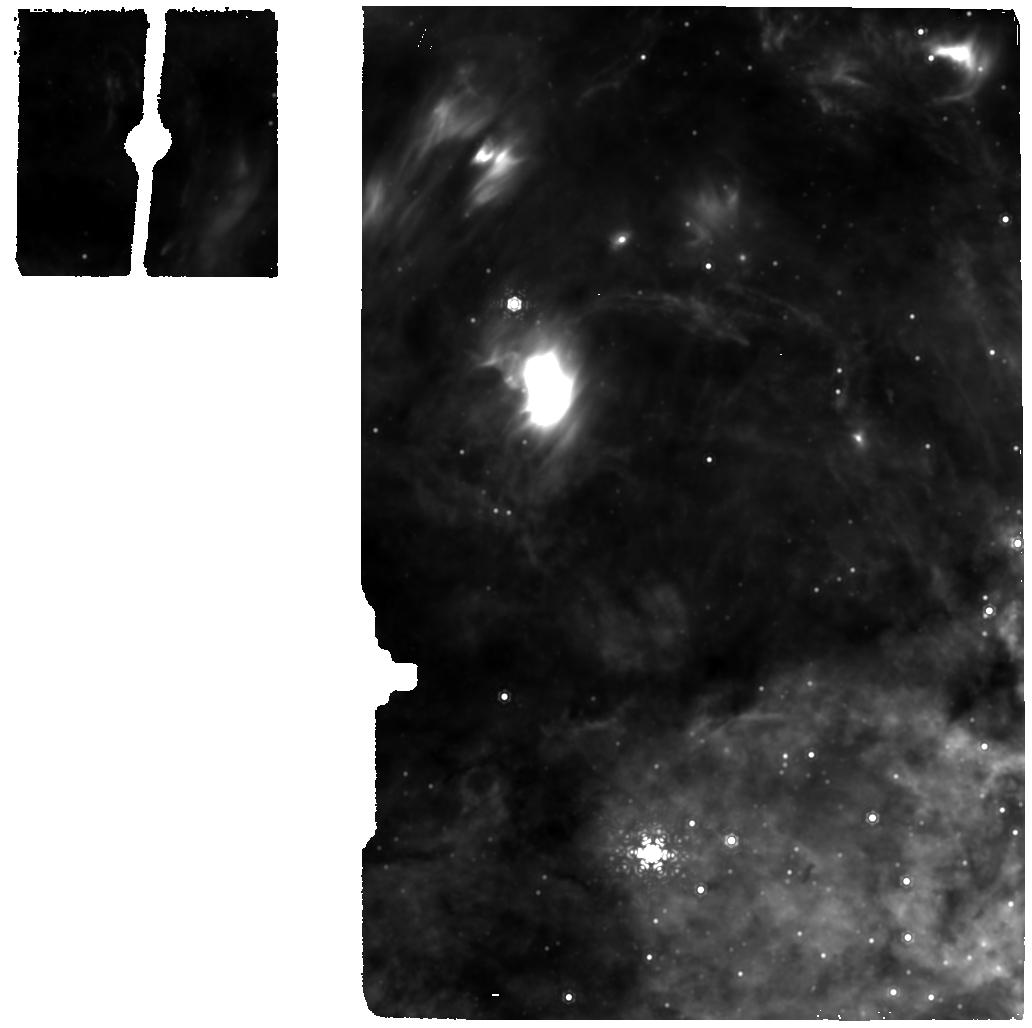
Target: MIRI-GC-BCKGR-1. Instrument: MIRI. Filter: F1130W. Exposure: 4 min. Observation ID: jw01266-o004_t004_miri_f1130w

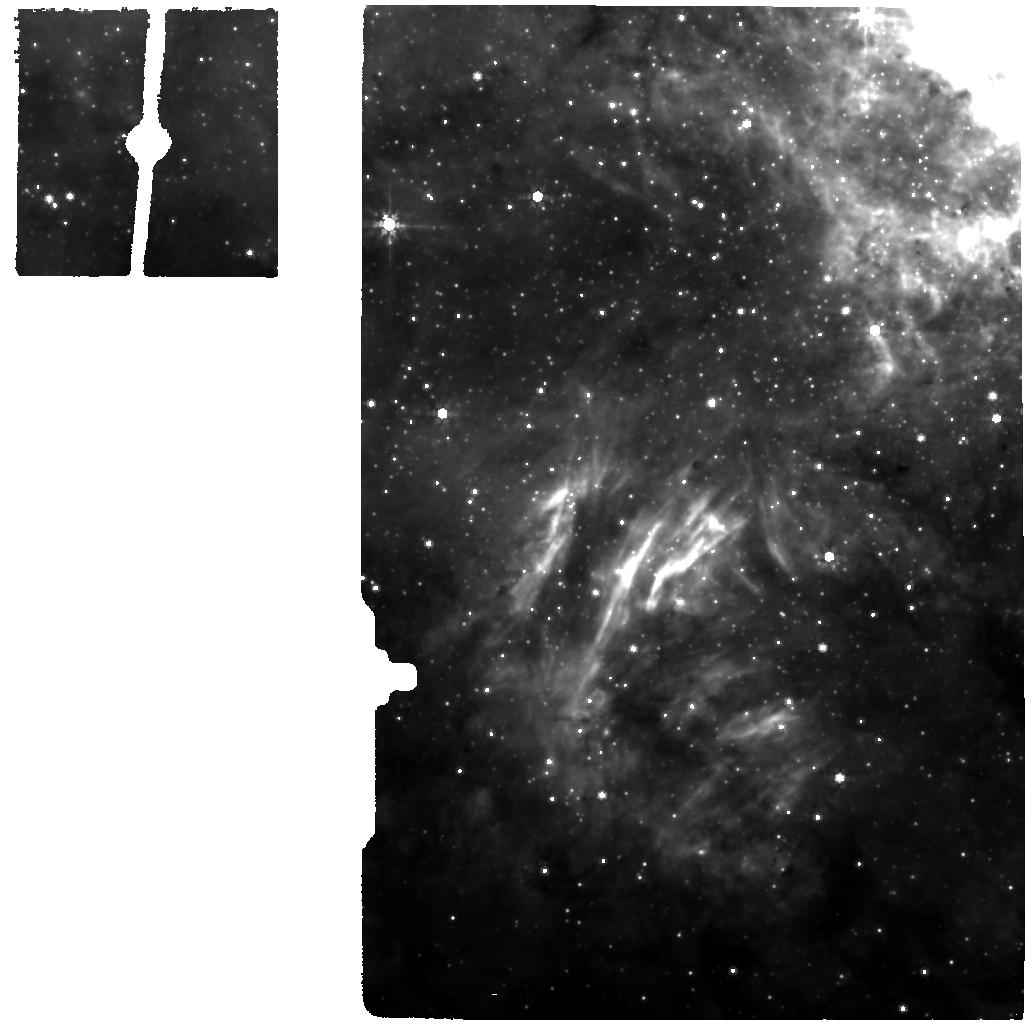
Target: GC-MIRI. Instrument: MIRI. Filter: F770W. Exposure: 9 min. Observation ID: jw01266-o009_t002_miri_f770w

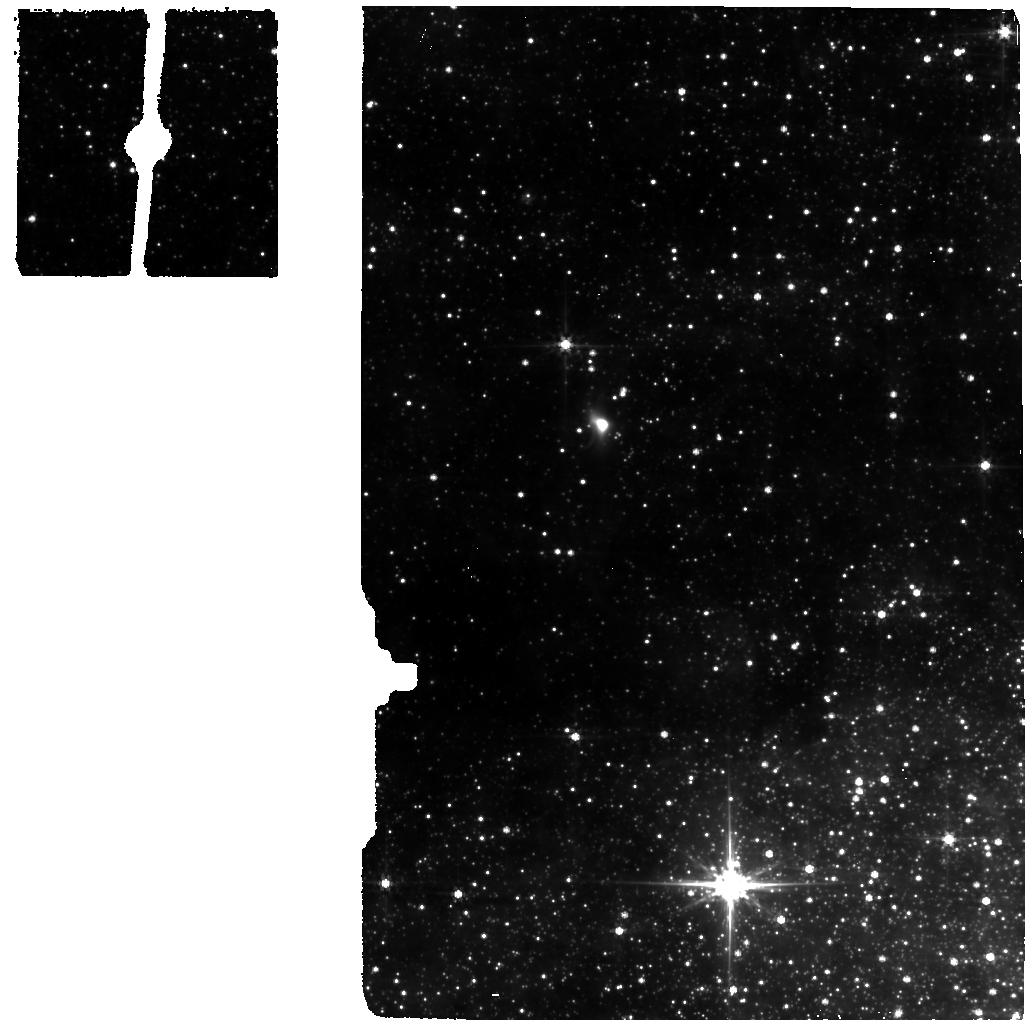
Target: MIRI-GC-BCKGR-1. Instrument: MIRI. Filter: F560W. Exposure: 4 min. Observation ID: jw01266-o008_t004_miri_f560w

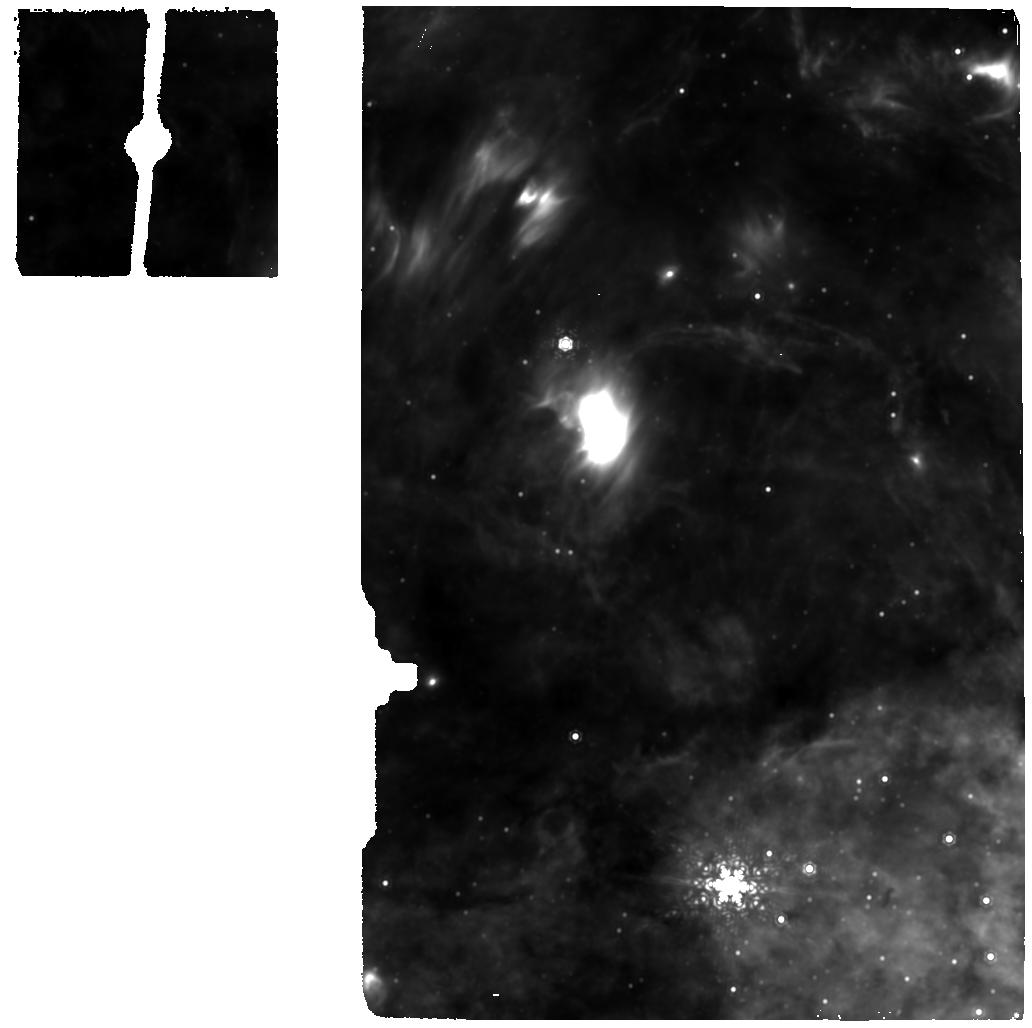
Target: MIRI-GC-BCKGR-1. Instrument: MIRI. Filter: F1130W. Exposure: 4 min. Observation ID: jw01266-o008_t004_miri_f1130w

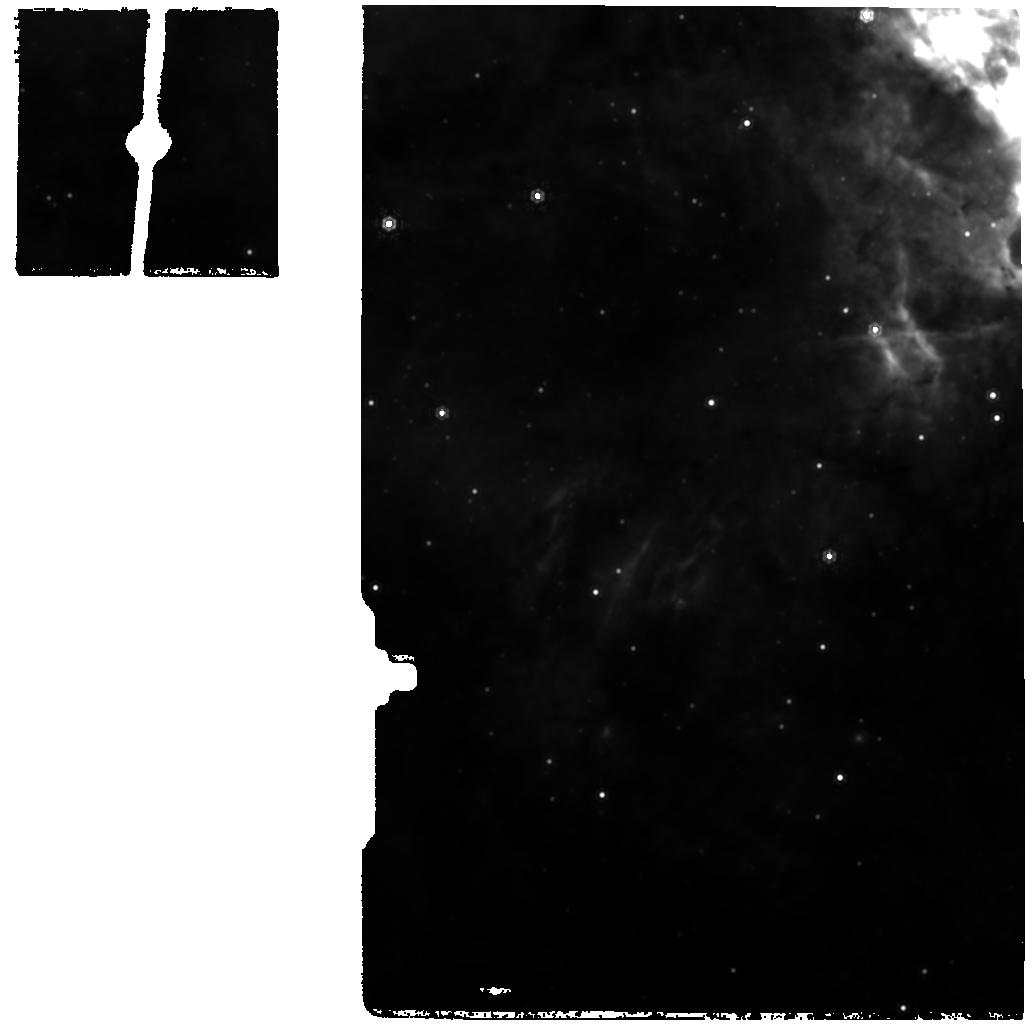
Target: GC-MIRI. Instrument: MIRI. Filter: F1130W. Exposure: 9 min. Observation ID: jw01266-o009_t002_miri_f1130w

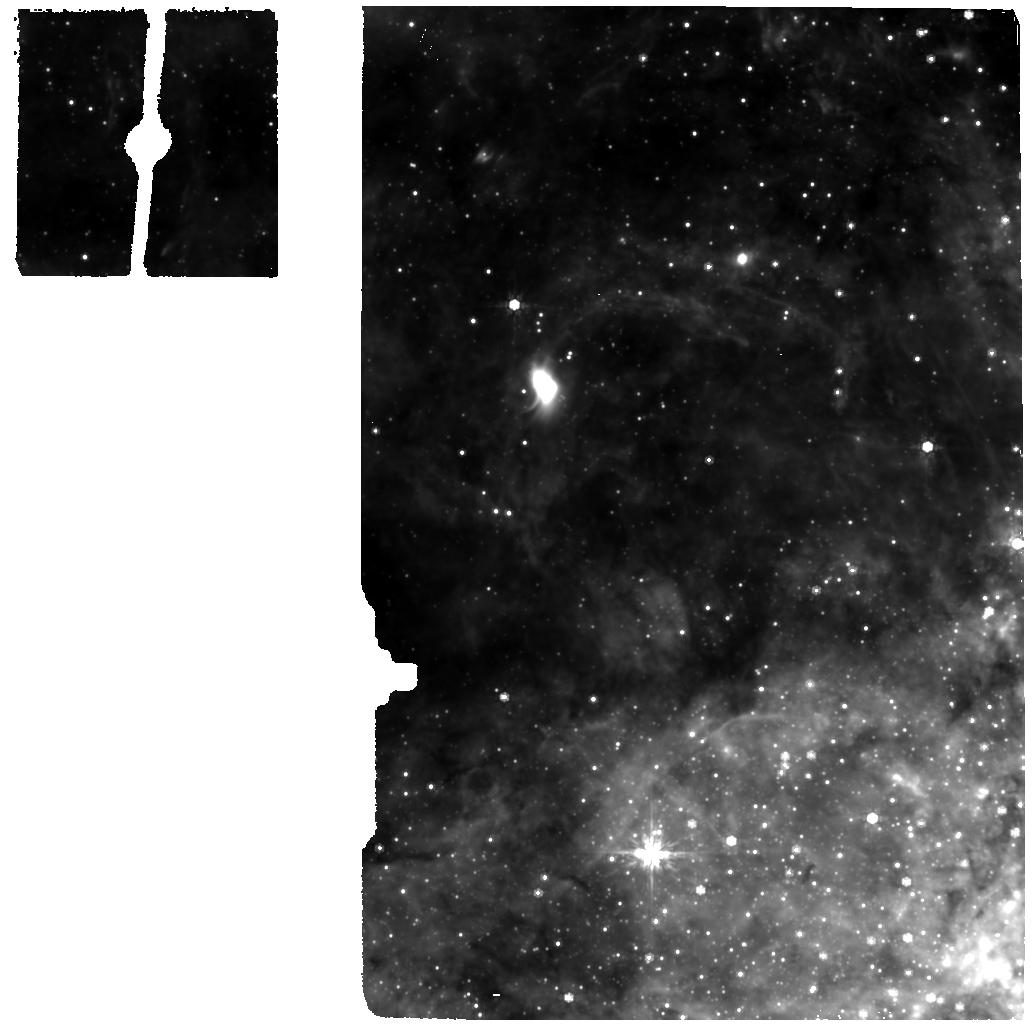
Target: MIRI-GC-BCKGR-1. Instrument: MIRI. Filter: F770W. Exposure: 4 min. Observation ID: jw01266-o004_t004_miri_f770w

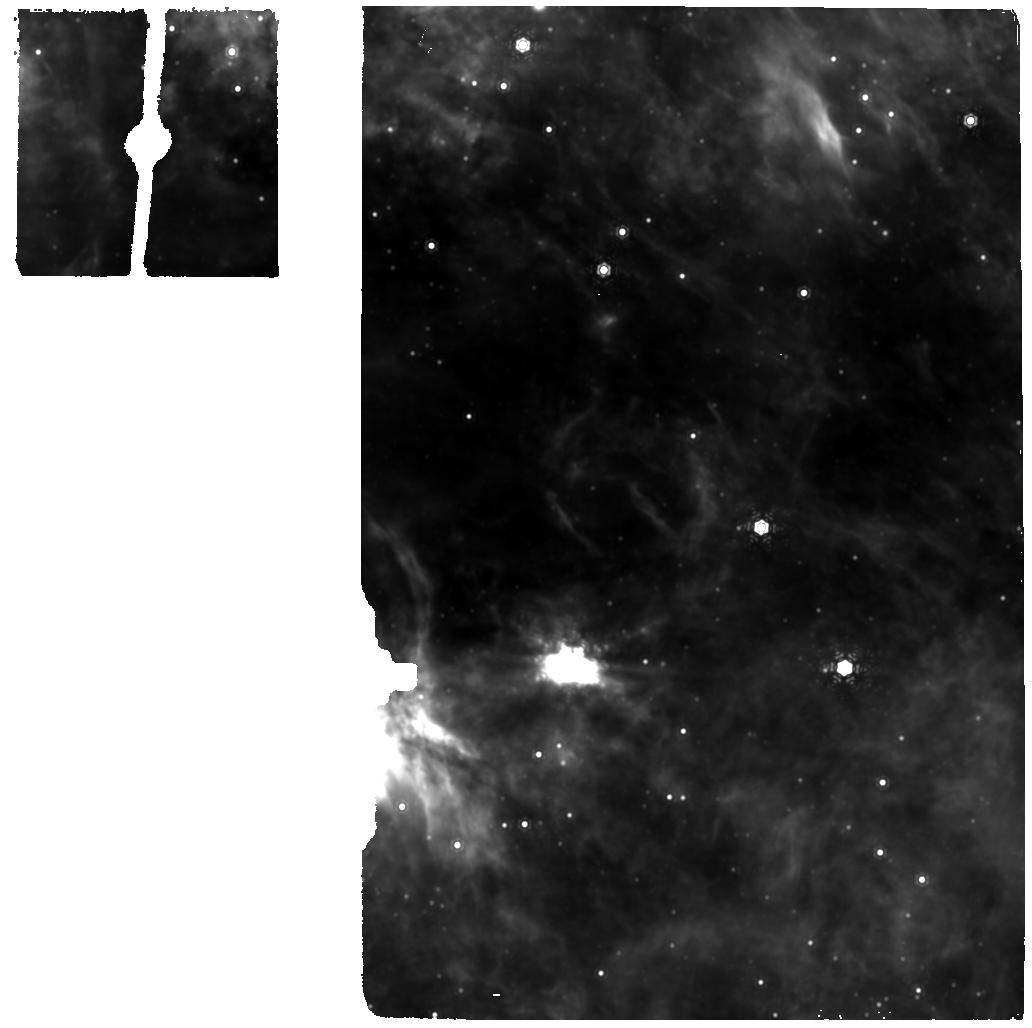
Target: MIRI-GC-BCKGR-1. Instrument: MIRI. Filter: F1130W. Exposure: 4 min. Observation ID: jw01266-o010_t004_miri_f1130w

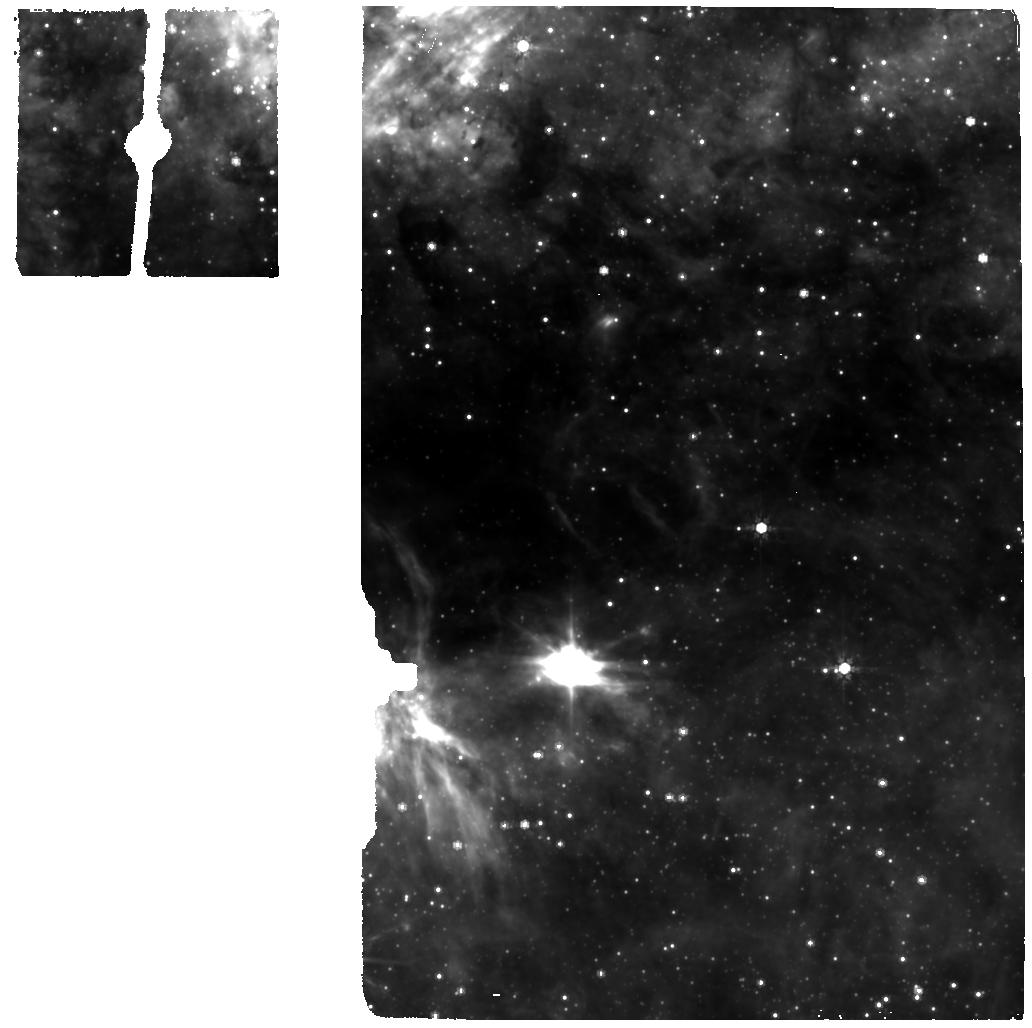
Target: MIRI-GC-BCKGR-1. Instrument: MIRI. Filter: F770W. Exposure: 4 min. Observation ID: jw01266-o010_t004_miri_f770w

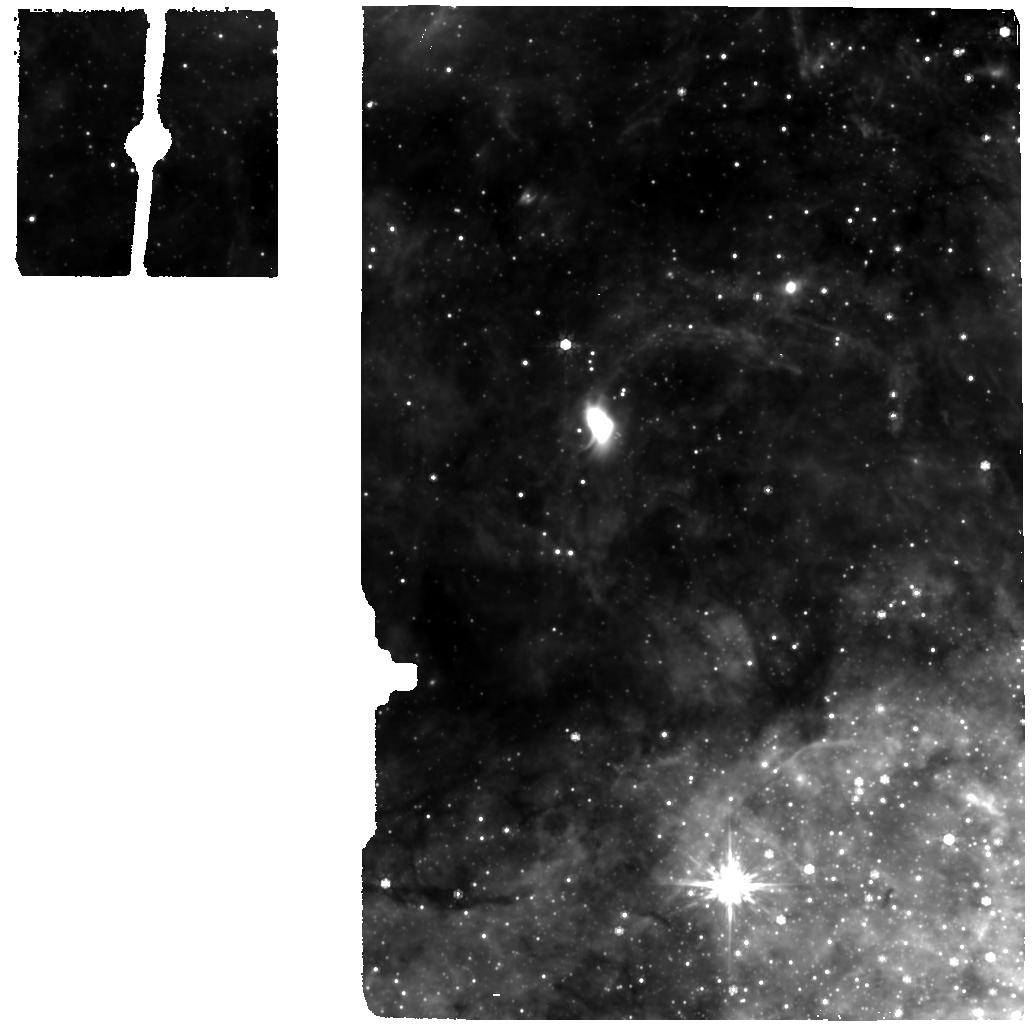
Target: MIRI-GC-BCKGR-1. Instrument: MIRI. Filter: F770W. Exposure: 4 min. Observation ID: jw01266-o008_t004_miri_f770w

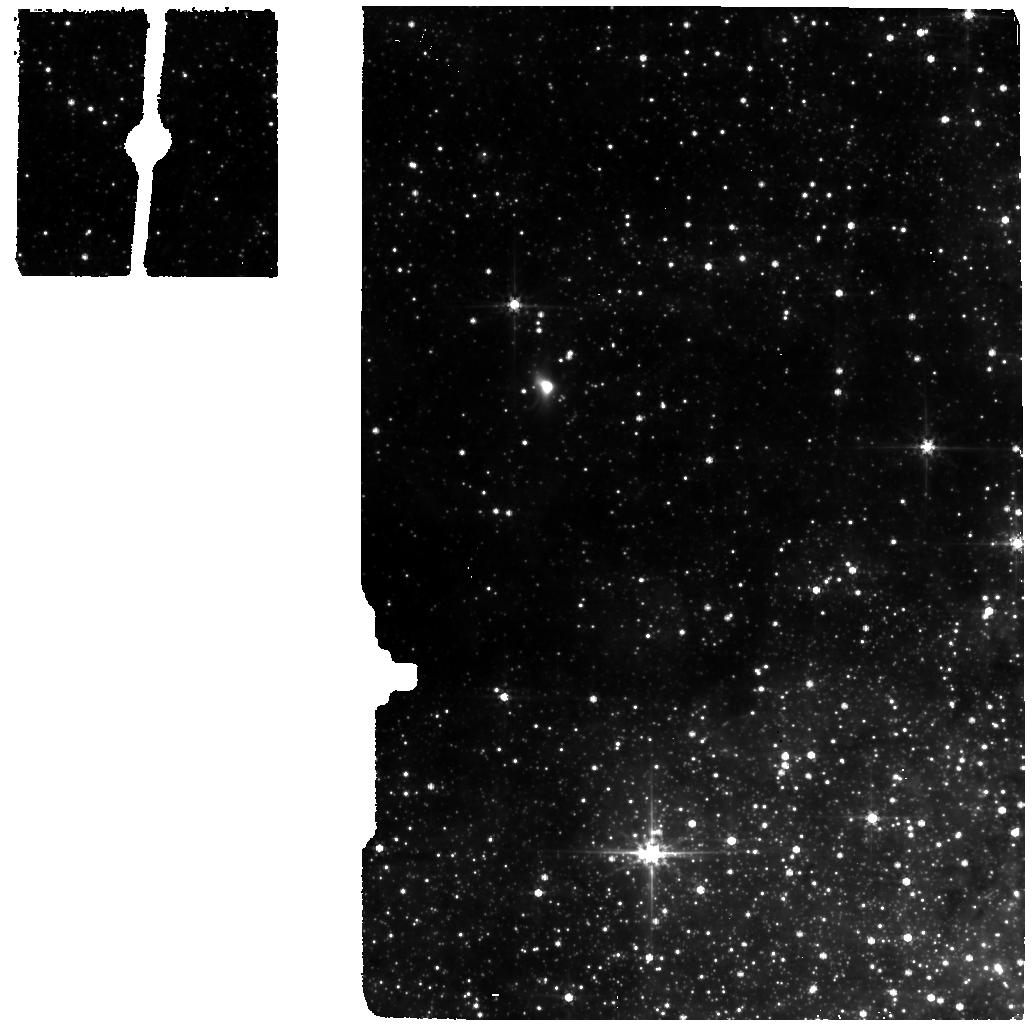
Target: MIRI-GC-BCKGR-1. Instrument: MIRI. Filter: F560W. Exposure: 4 min. Observation ID: jw01266-o004_t004_miri_f560w

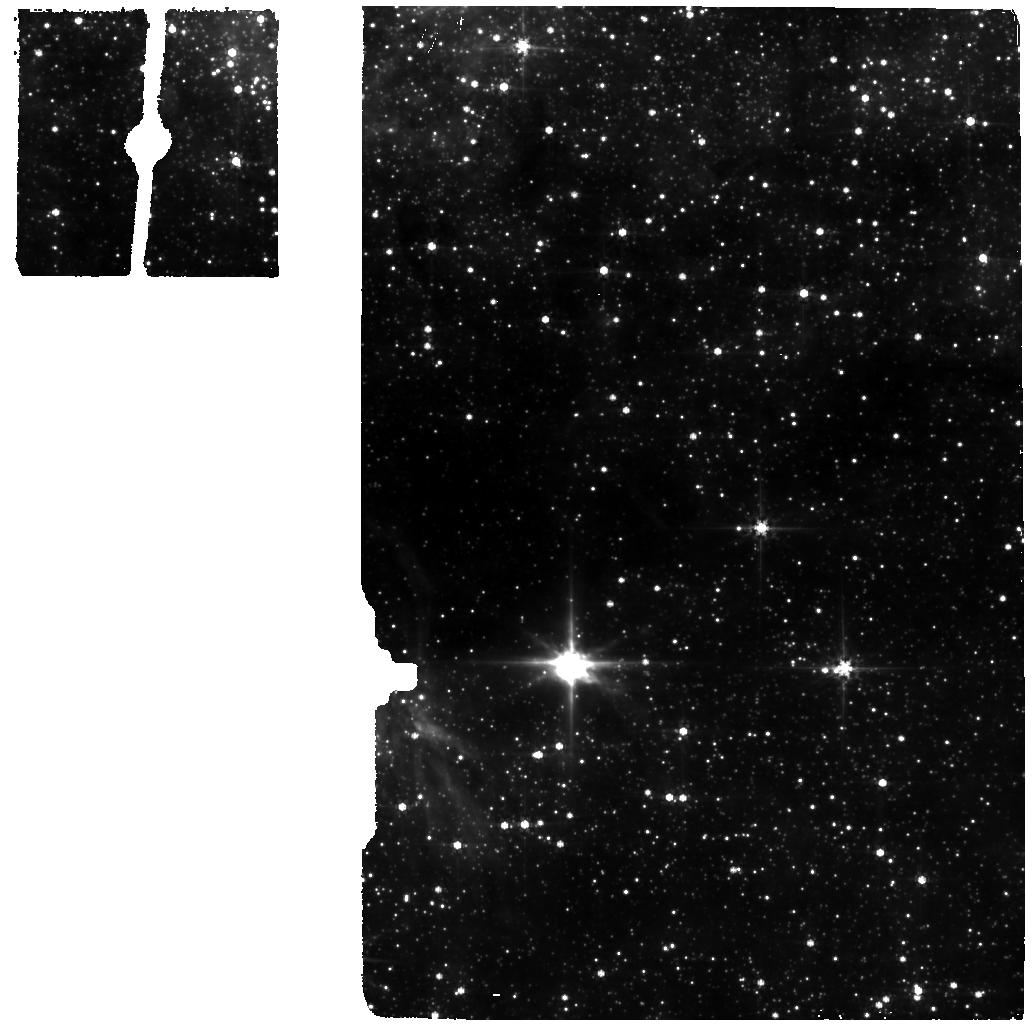
Target: MIRI-GC-BCKGR-1. Instrument: MIRI. Filter: F560W. Exposure: 4 min. Observation ID: jw01266-o010_t004_miri_f560w

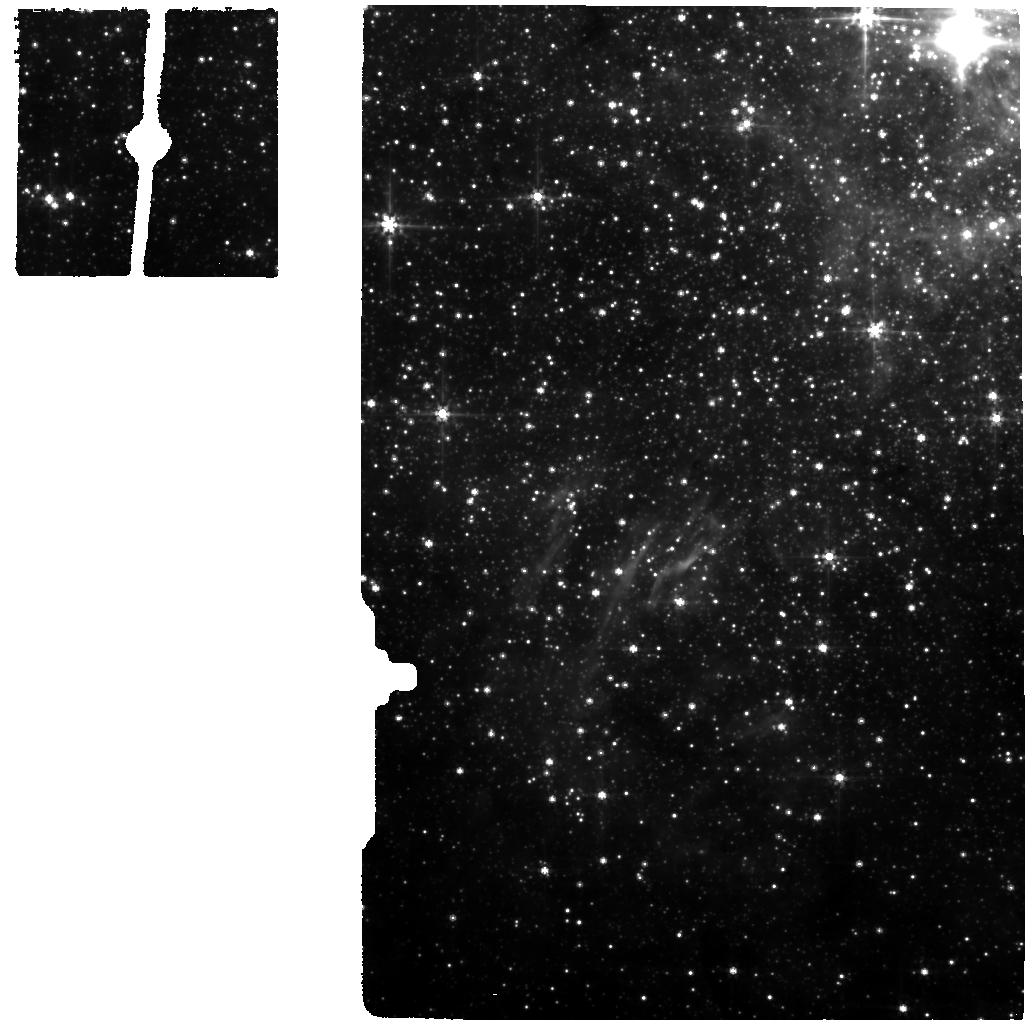
Target: GC-MIRI. Instrument: MIRI. Filter: F560W. Exposure: 9 min. Observation ID: jw01266-o009_t002_miri_f560w

NIRSpec & MIRI Integral-Field Spectroscopy of the Galactic Center (PI: Garcia Marin, Macarena)

FERRUIT_4550 NIRSpec IFU Galactic Center WRIGHT_7509 MIRI MRS Sag A* WRIGHT_7510 MIRI MRS Sag A*_bg At a distance of 8 kpc, the center of our galaxy is the closest galactic nucleus that can be studied. It harbors one of the two largest SMBH in projected size on the sky (see e.g. Eckart, Schoedel & Straubmeier 2005). The central stellar cluster, the S-stars, contain massive, young and luminous stars (e.g. Schödel et al. 2002; Ghez et al. 2003; Eisenhauer et al. 2005; Ghez et al. 2005) surrounding an interacting with SgrA*, the radio counterpart of the 4×10^6 M⊙ super massive black hole (SMBH). In contrast to gas, the orbits of the stars are governed by gravitation only and therefore provide an excellent tracer for the gravitational potential in our Galactic center. This unique setup provides the best measurement of the mass of a black hole to date and unambiguously confirms the existence of a supermassive black hole in the center of our galaxy (Genzel et al. 2010). Schödel et al. (2002) and Ghez et al. (2003) carried out high resolution near-IR imaging and spectroscopy of the central region of our Milky Way. They found a star (nowadays known as S2) closely bound to a central massive object with an orbital period of 15.2 years (see also Gillessen et al. 2009a). The monitoring of its orbit for over 10 years provided the best observation of a Keplerian orbit around a massive black hole to date. Today, the number of well-determined orbits has risen from 1 to 28 while 109 stars in total are still being monitored (Gillessen et al. 2009b). We propose to observe the Galactic Center using both NIRSpec and MIRI Integral Field Spectroscopy. This will not only provide an excellent opportunity to detectc, for the first time, SgrA* in th MIR (likely dilution effects have made it impossible so far) but will give detailed 3D spectrocopic data in all the JWST spectral range to study the central stellar cluster in detail. The original proposal requested a background taget for MIRI (GC-BG-MIRI). After updates in the guide star catalog and increases in the guide star spoiler radius, we are not able to use that target as a background (cannot be schedule back-to-back). Here we propose three different background targets that can be scheduled. This proposal links all the visits (MIRI and NIRSpec) in a sequence non-interruptible way. The galactic centre is highly variable target; one of the aspects we want to study are the S-stars. These stars move quickly and we want all the observations taken as close as possible to have them in the same stage.